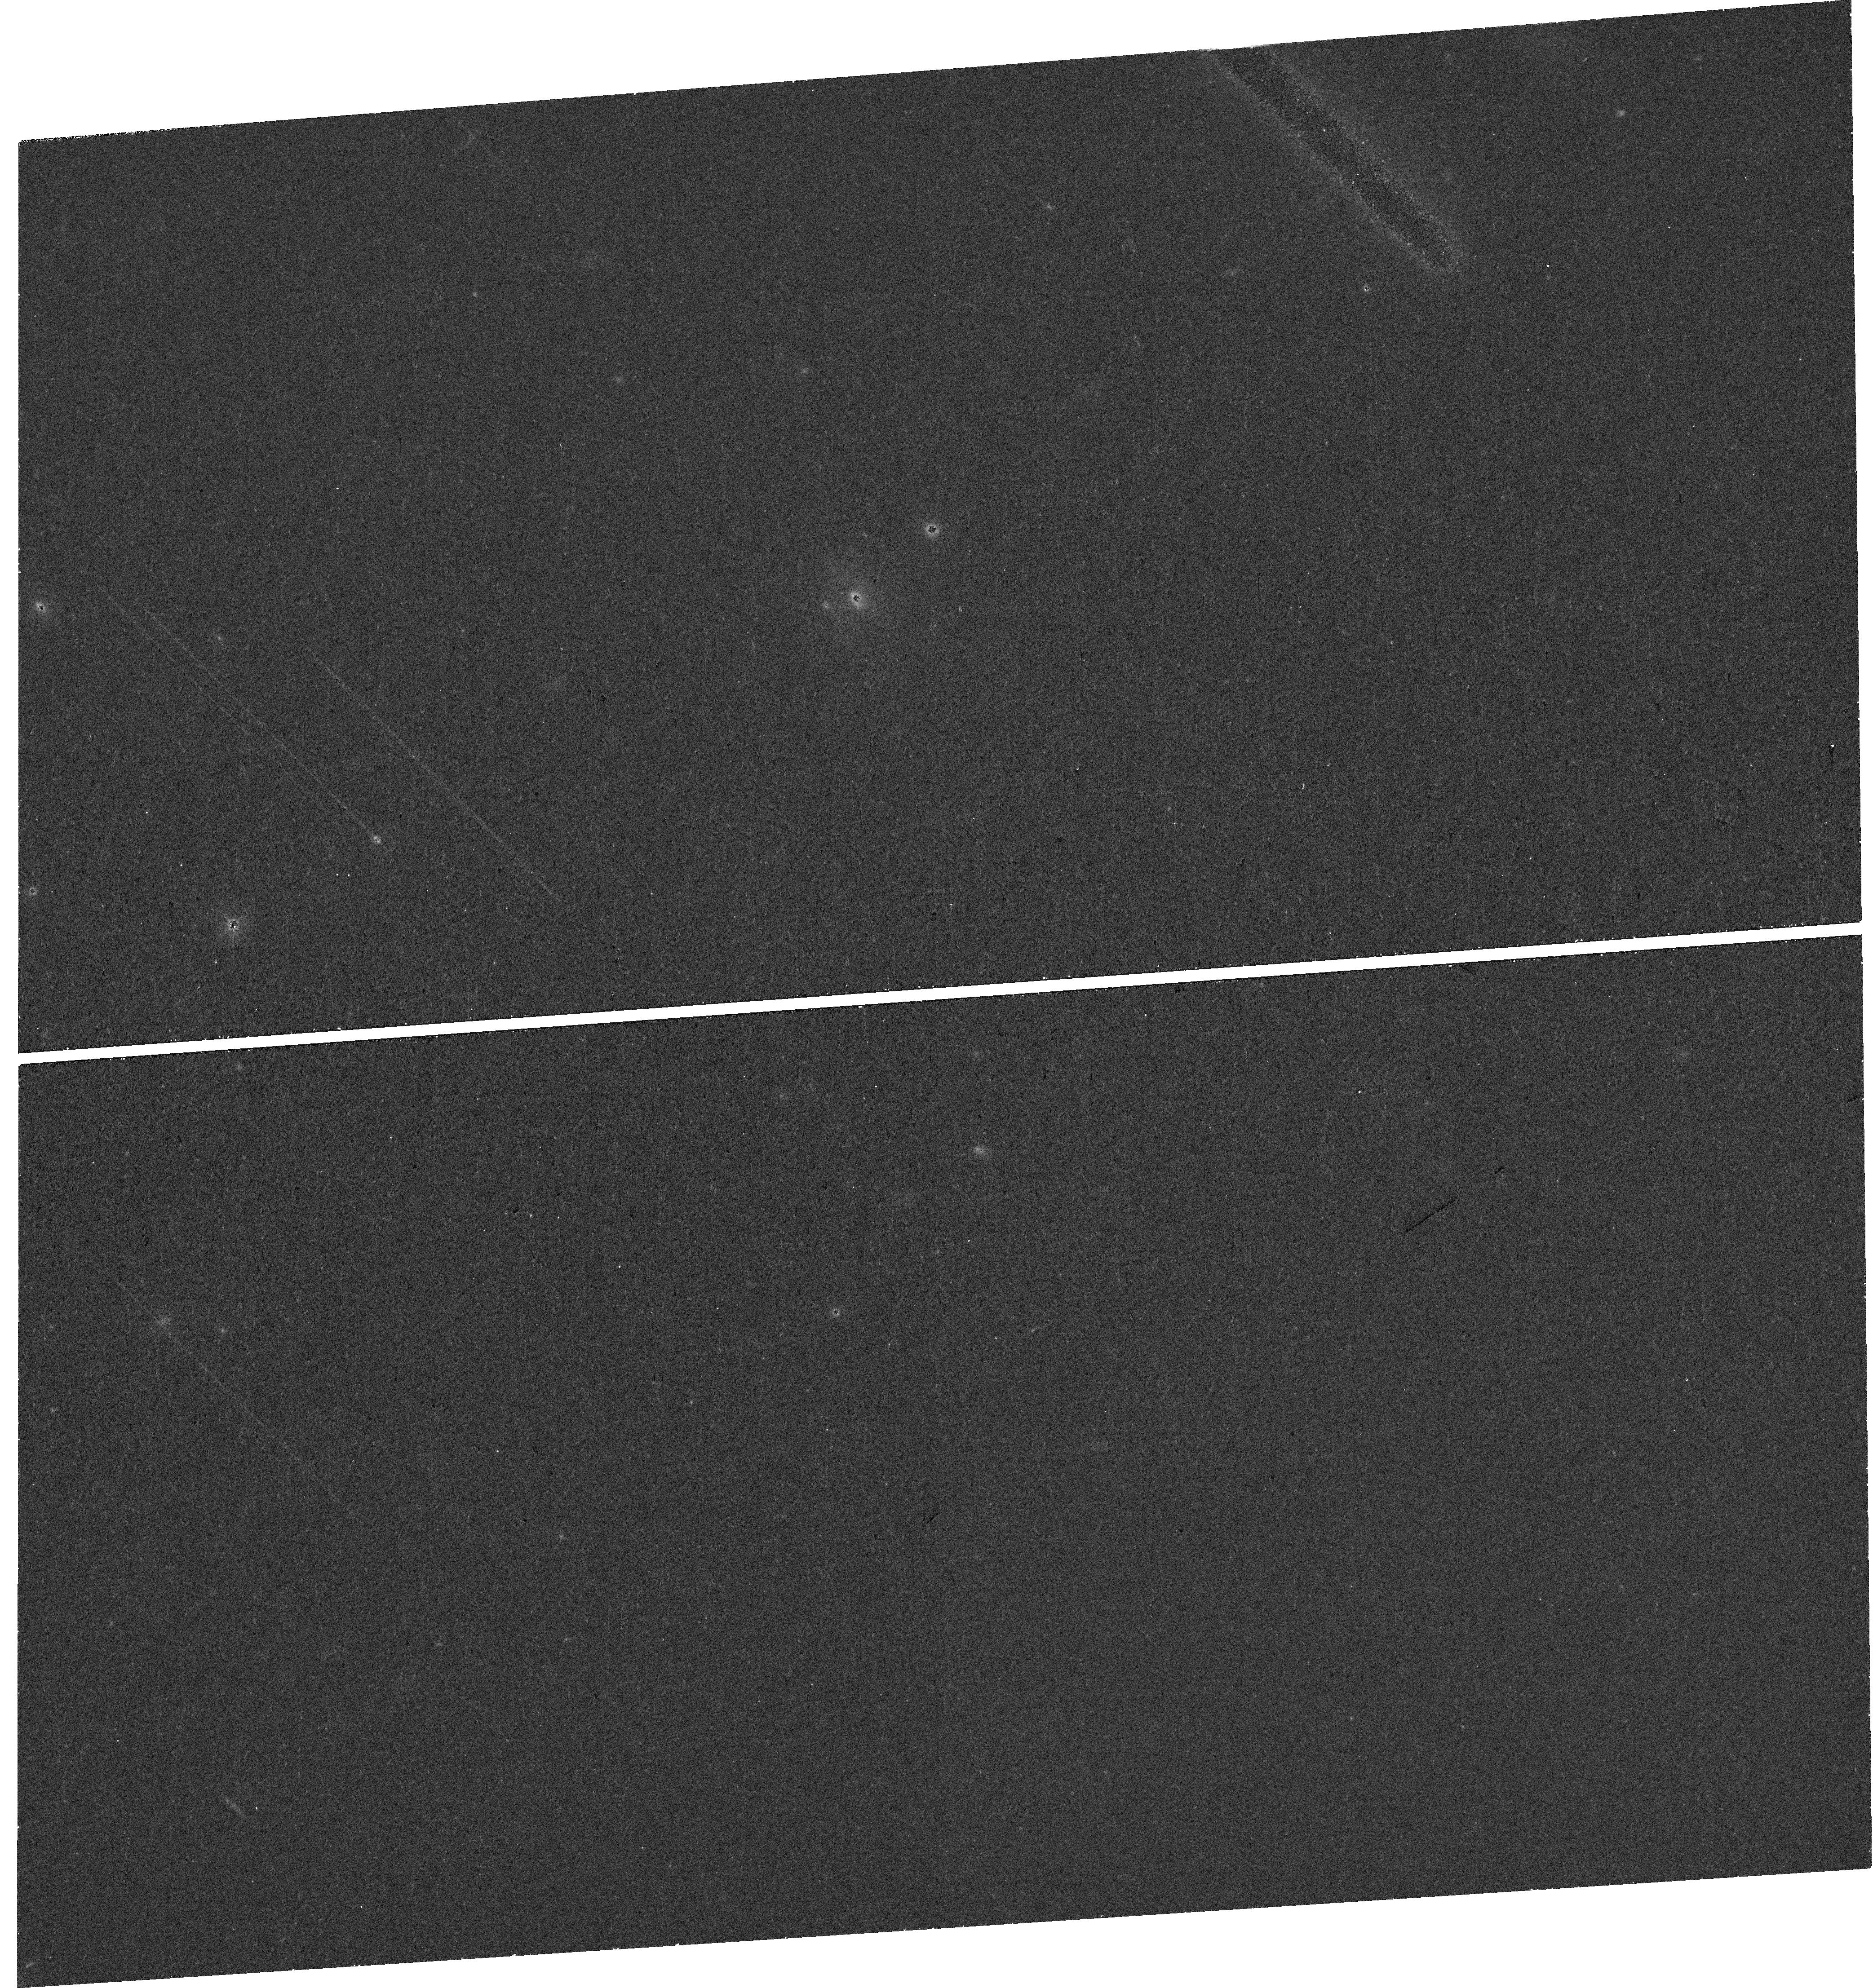
Target: M81-GC. Instrument: WFC3/UVIS. Filter: F438W. Exposure: 30 min. Observation ID: hst_16664_01_wfc3_uvis_f438w_iem701

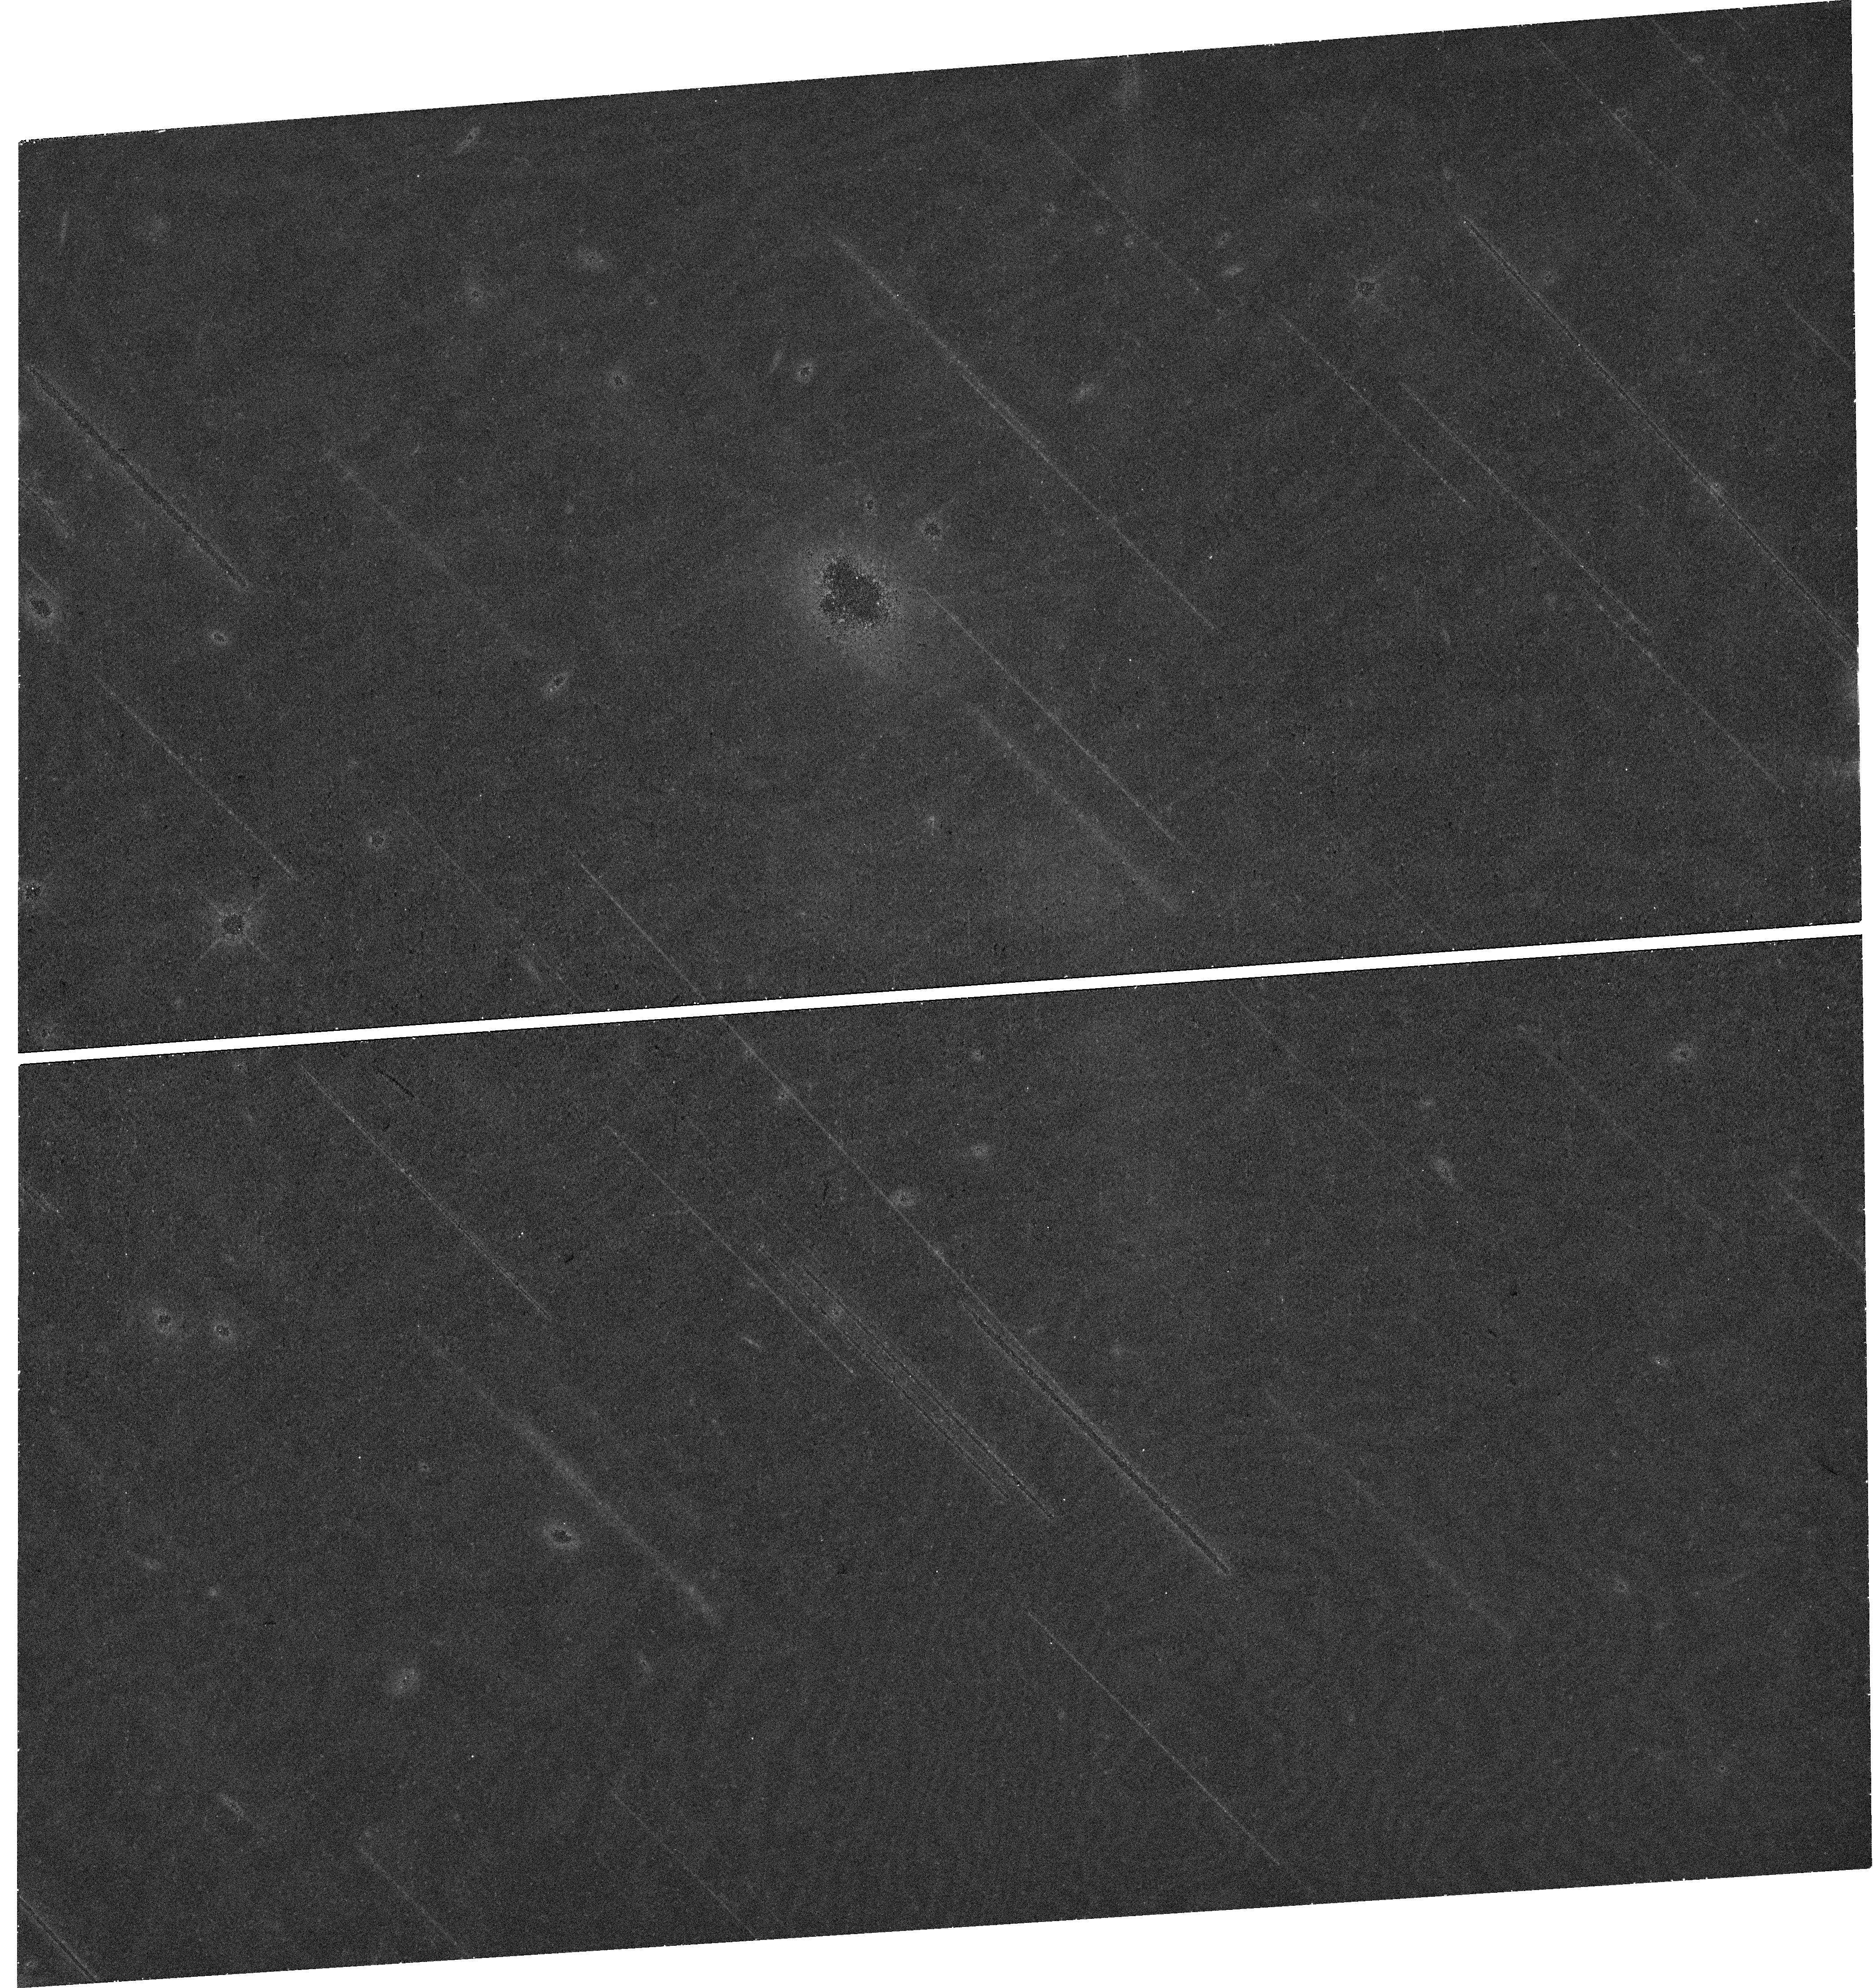
Target: M81-GC. Instrument: WFC3/UVIS. Filter: F814W. Exposure: 28 min. Observation ID: hst_16664_01_wfc3_uvis_f814w_iem701

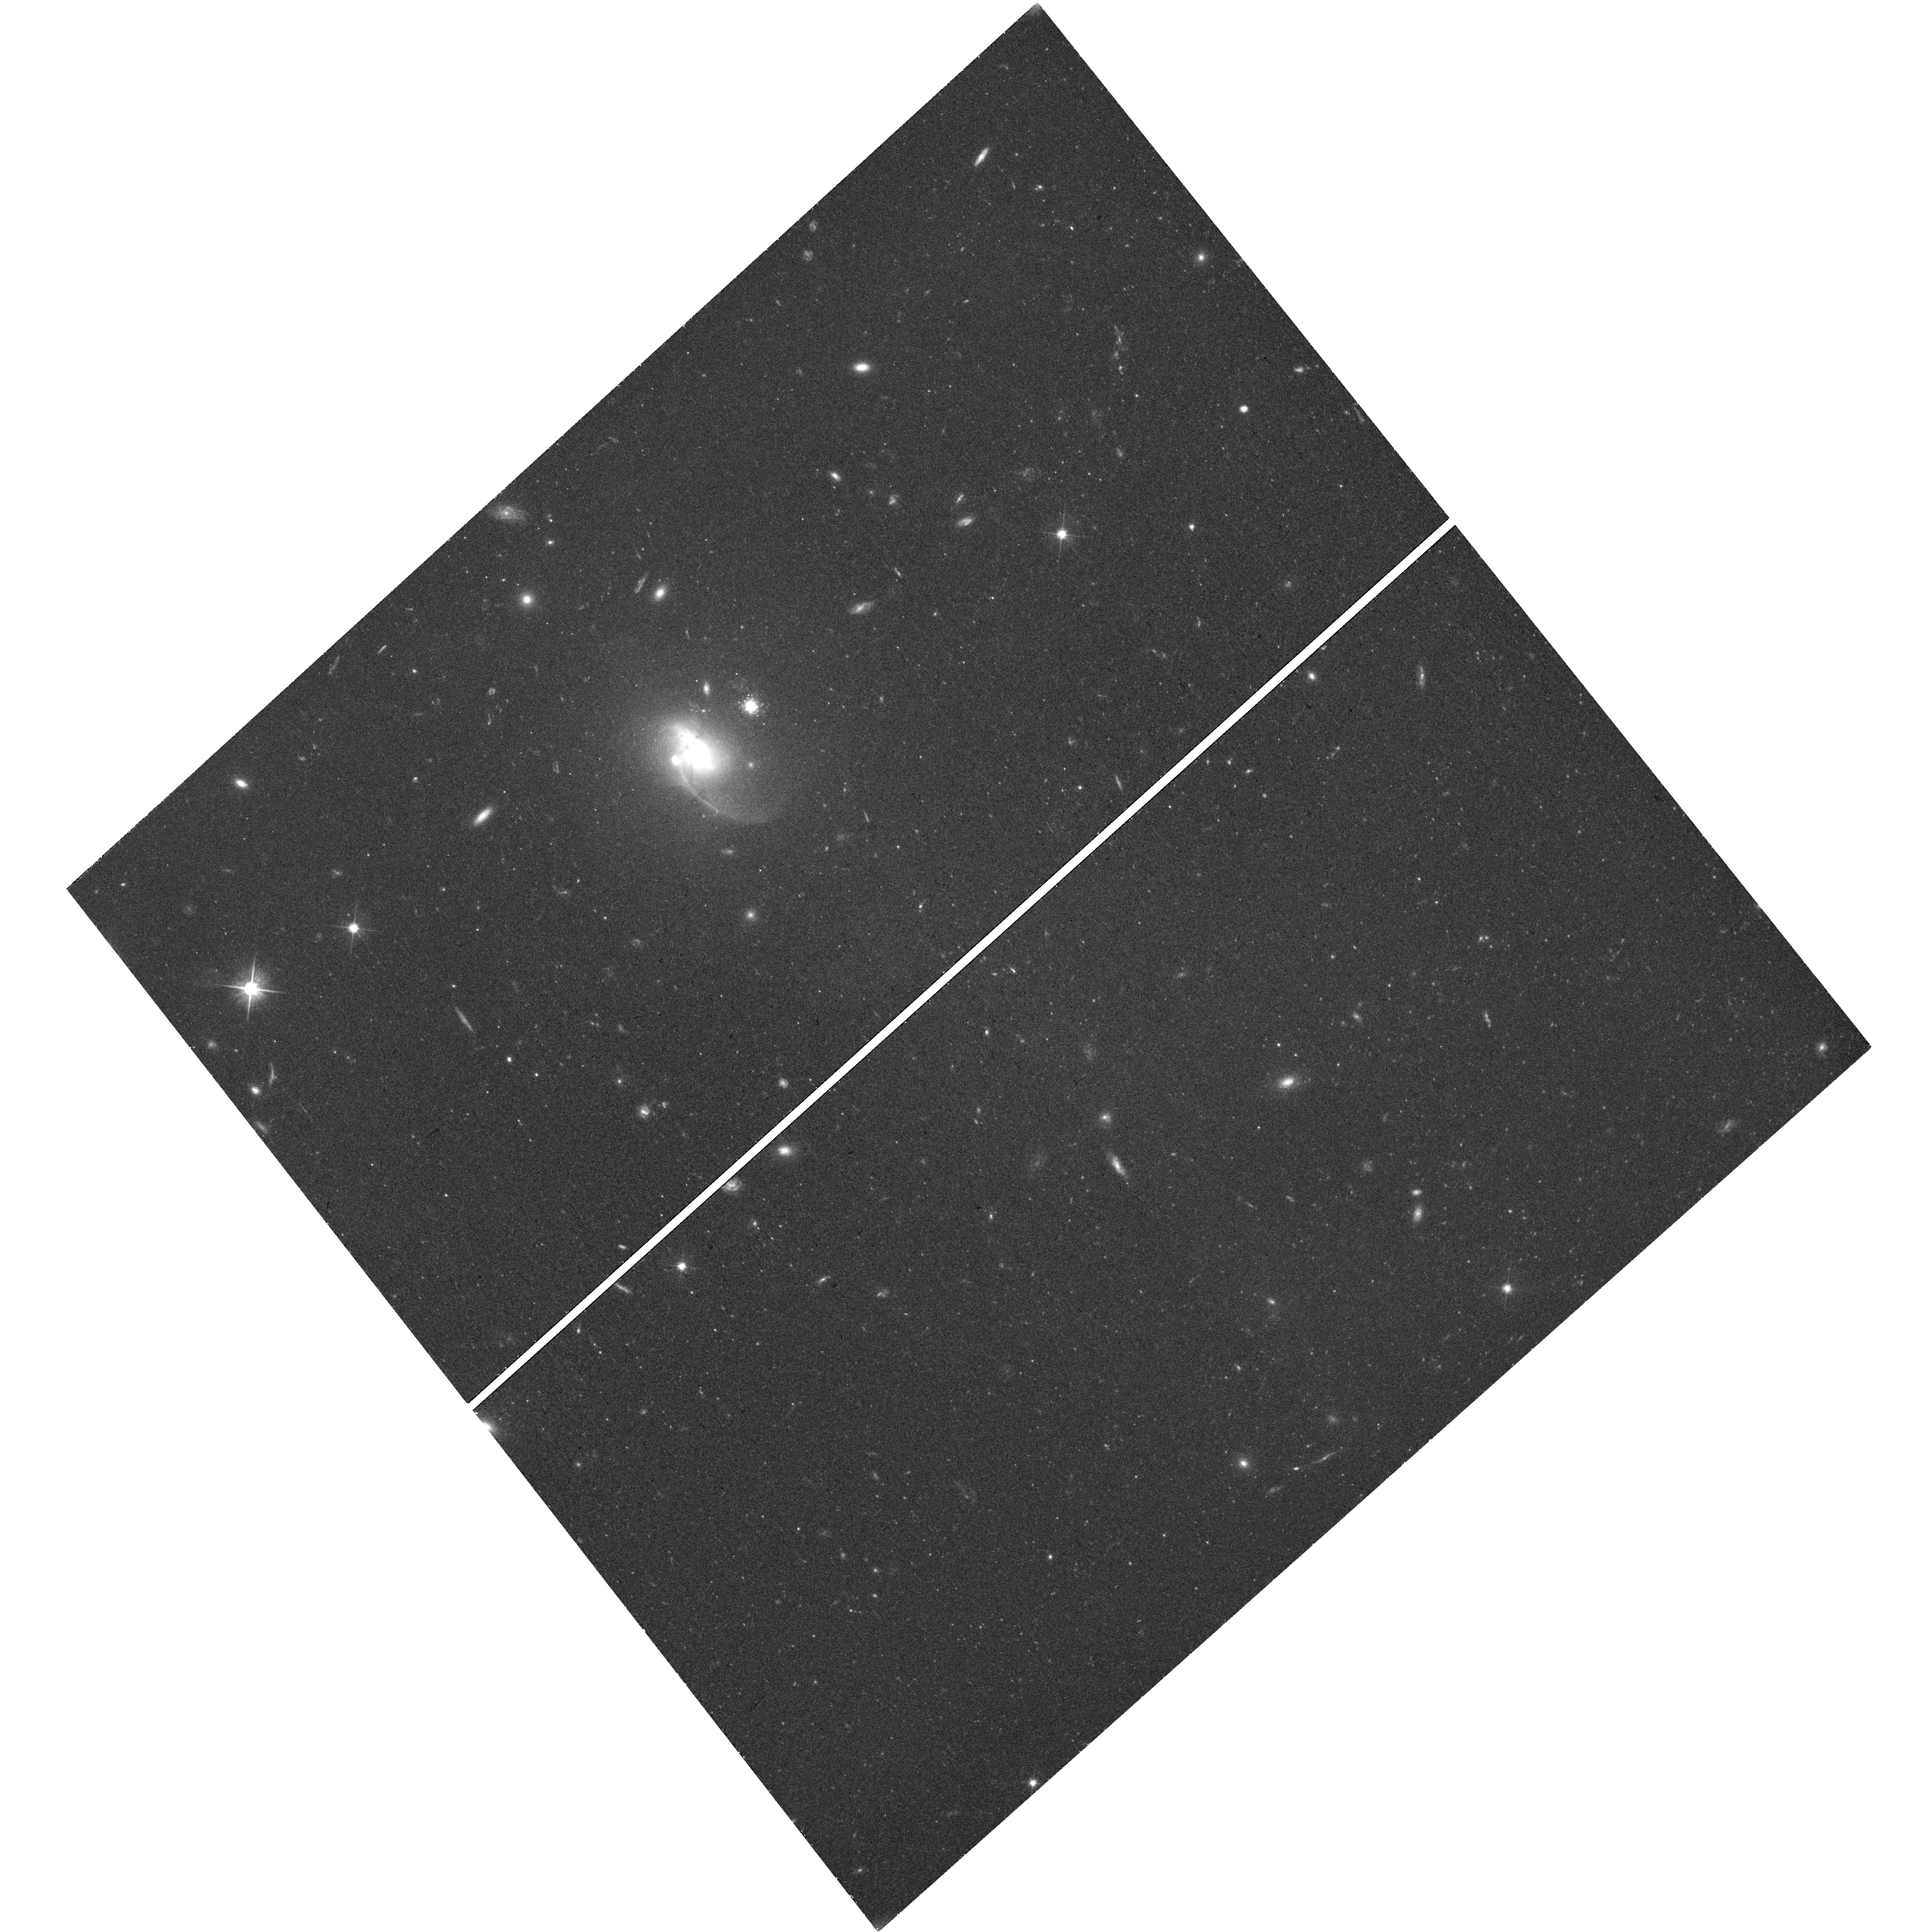
Target: M81-GC. Instrument: WFC3/UVIS. Filter: F606W. Exposure: 45 min. Observation ID: hst_16664_52_wfc3_uvis_f606w_iem752

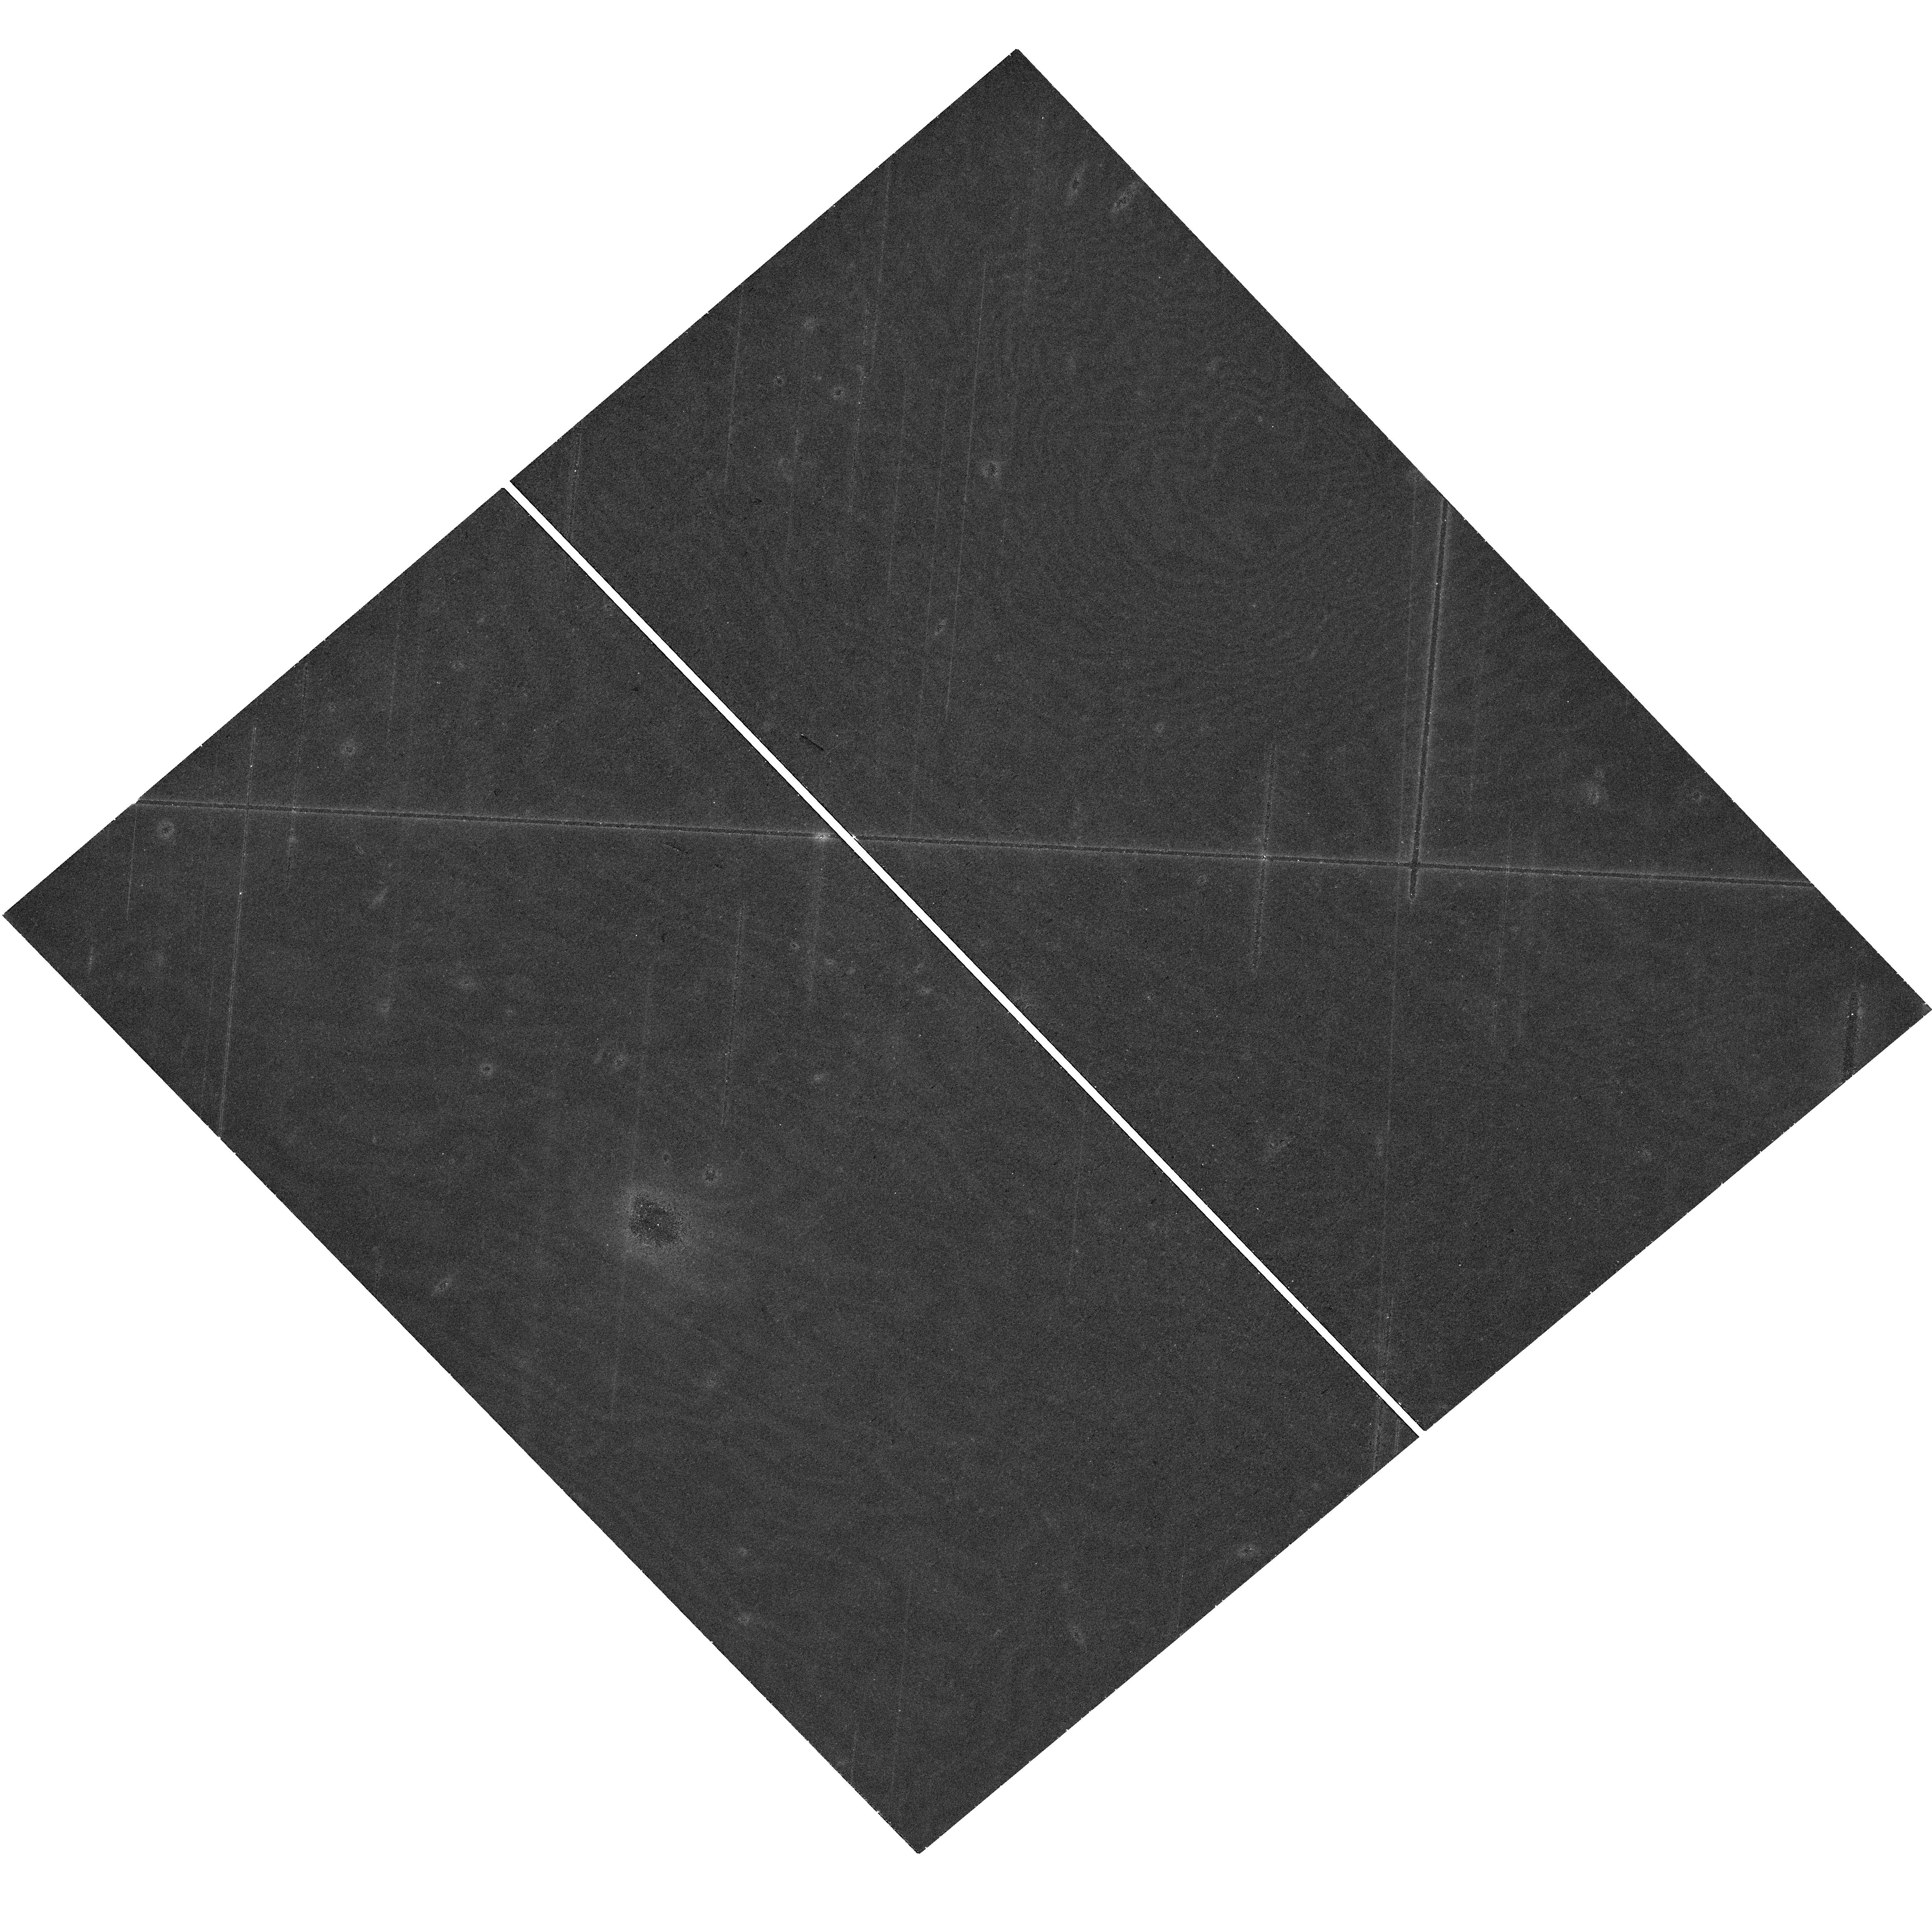
Target: M81-GC. Instrument: WFC3/UVIS. Filter: F814W. Exposure: 27 min. Observation ID: hst_16664_51_wfc3_uvis_f814w_iem751

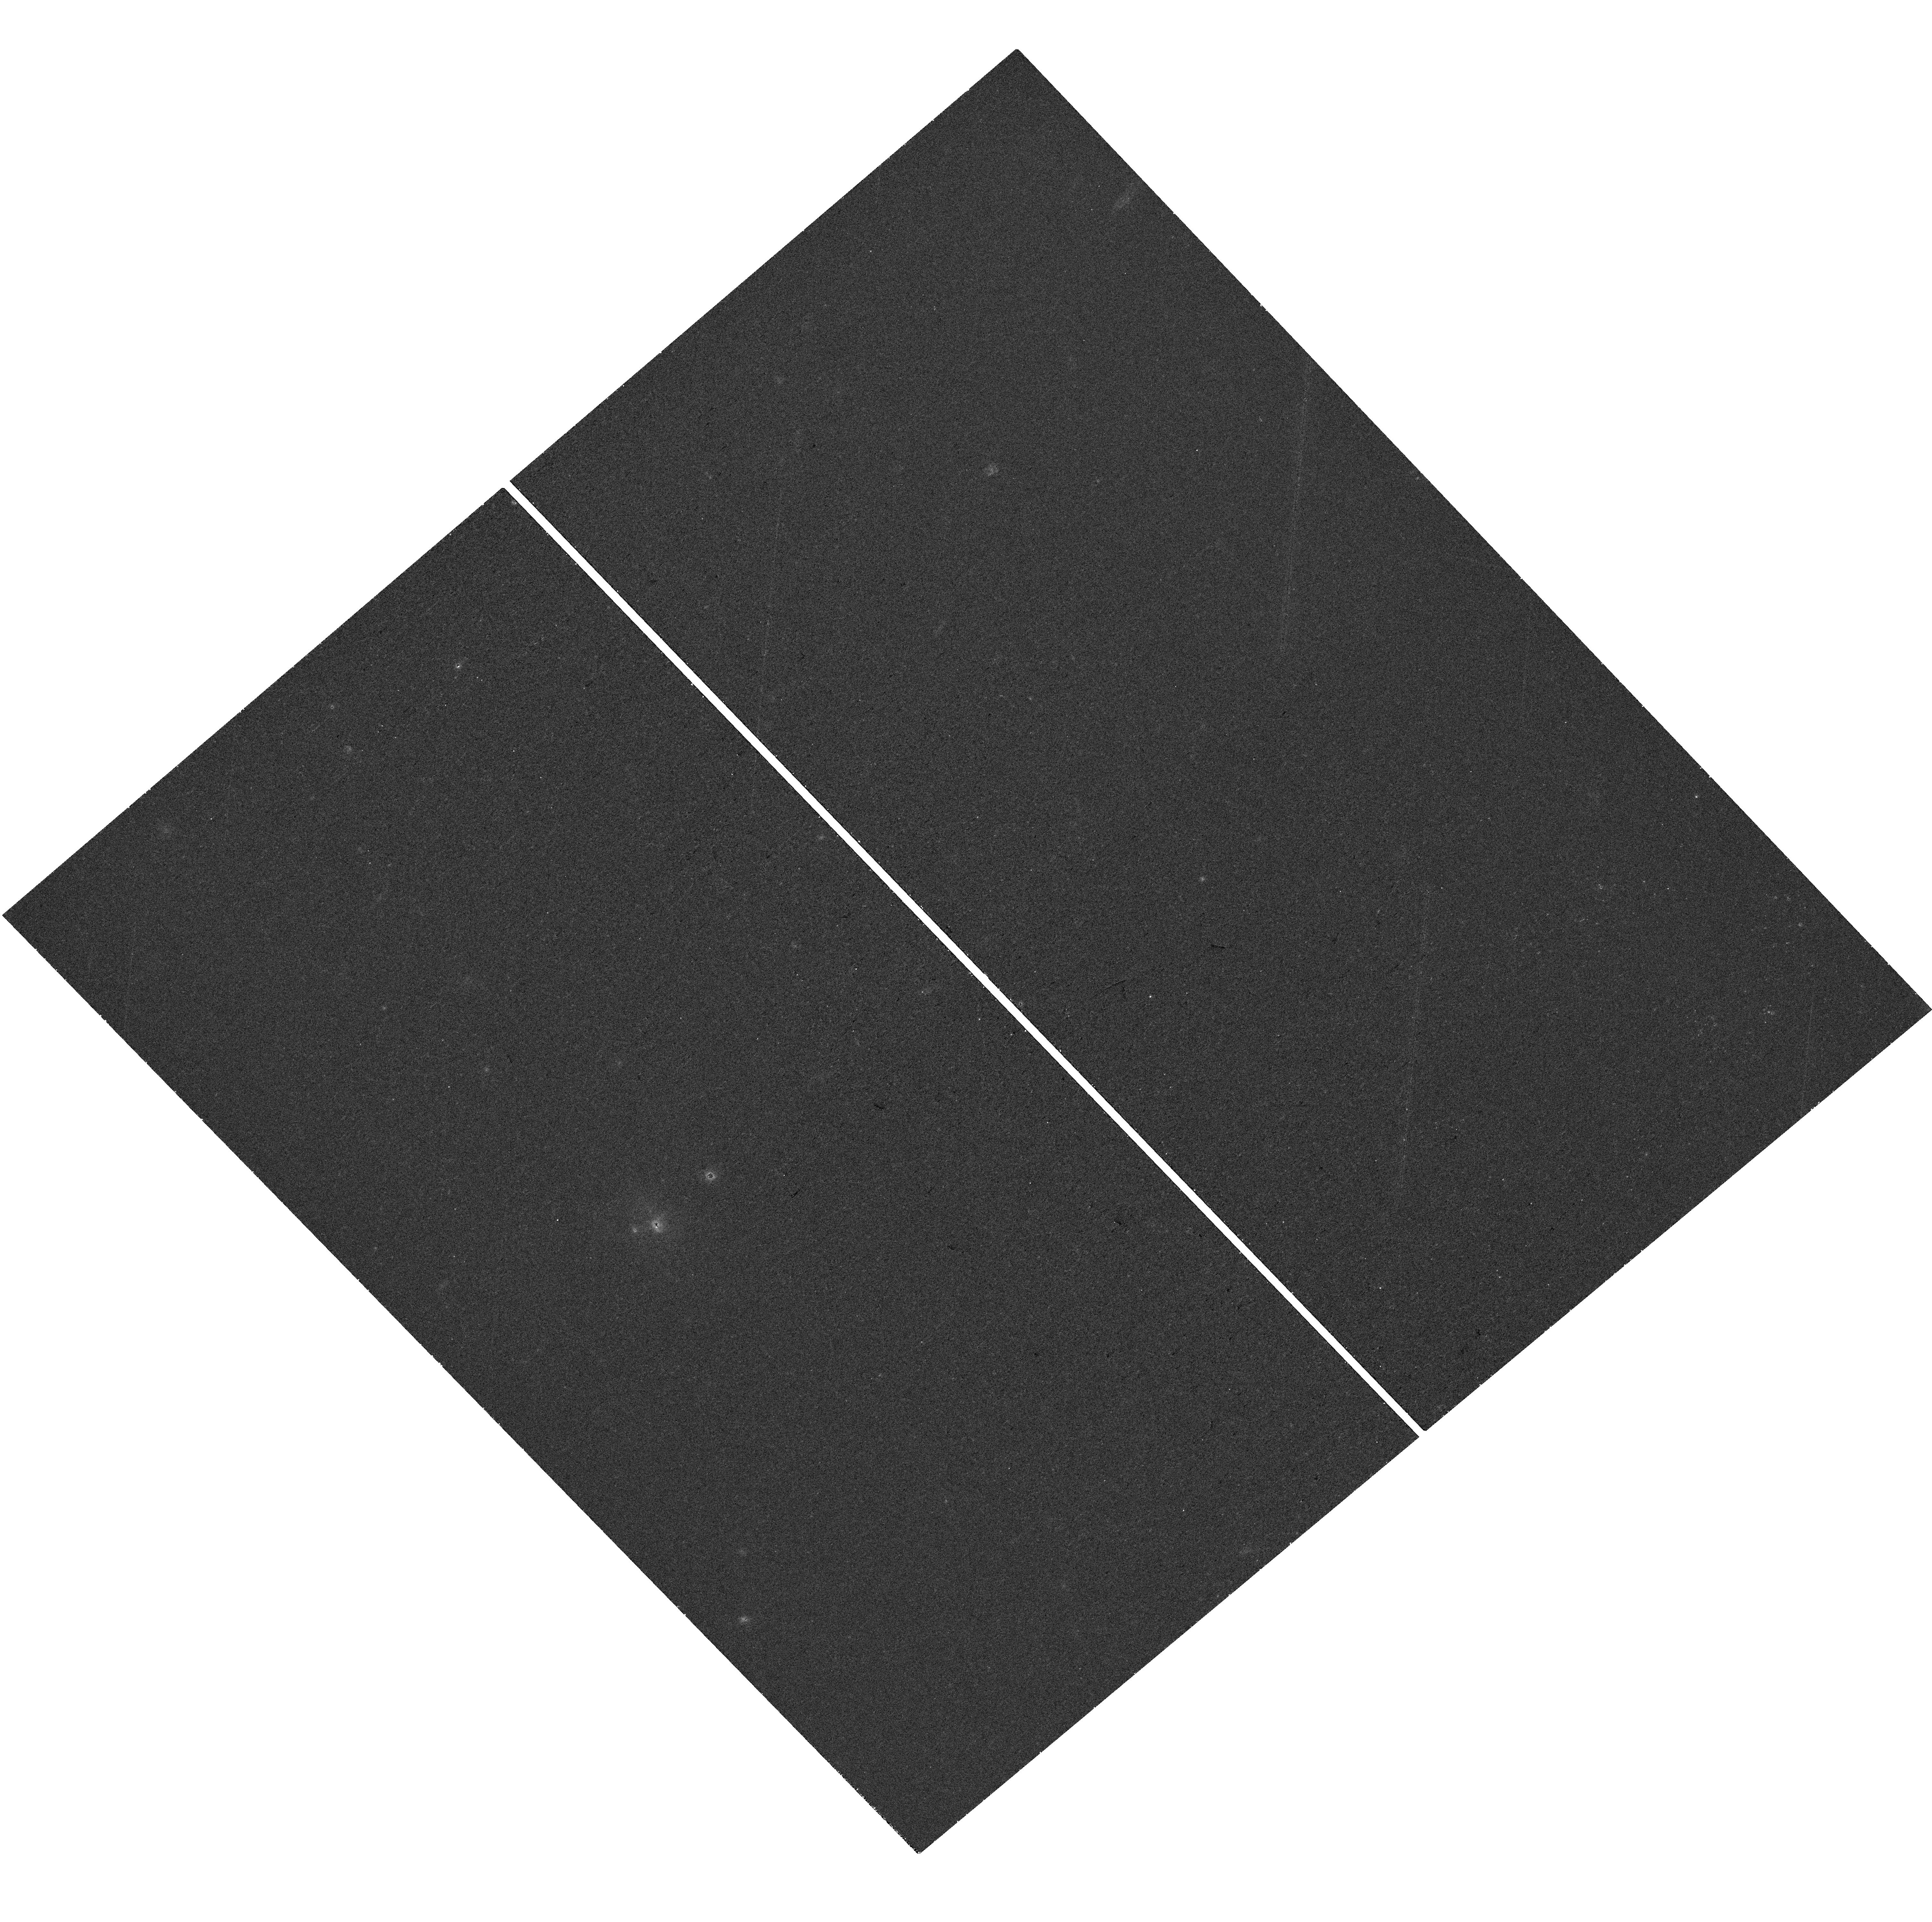
Target: M81-GC. Instrument: WFC3/UVIS. Filter: F438W. Exposure: 30 min. Observation ID: hst_16664_51_wfc3_uvis_f438w_iem751

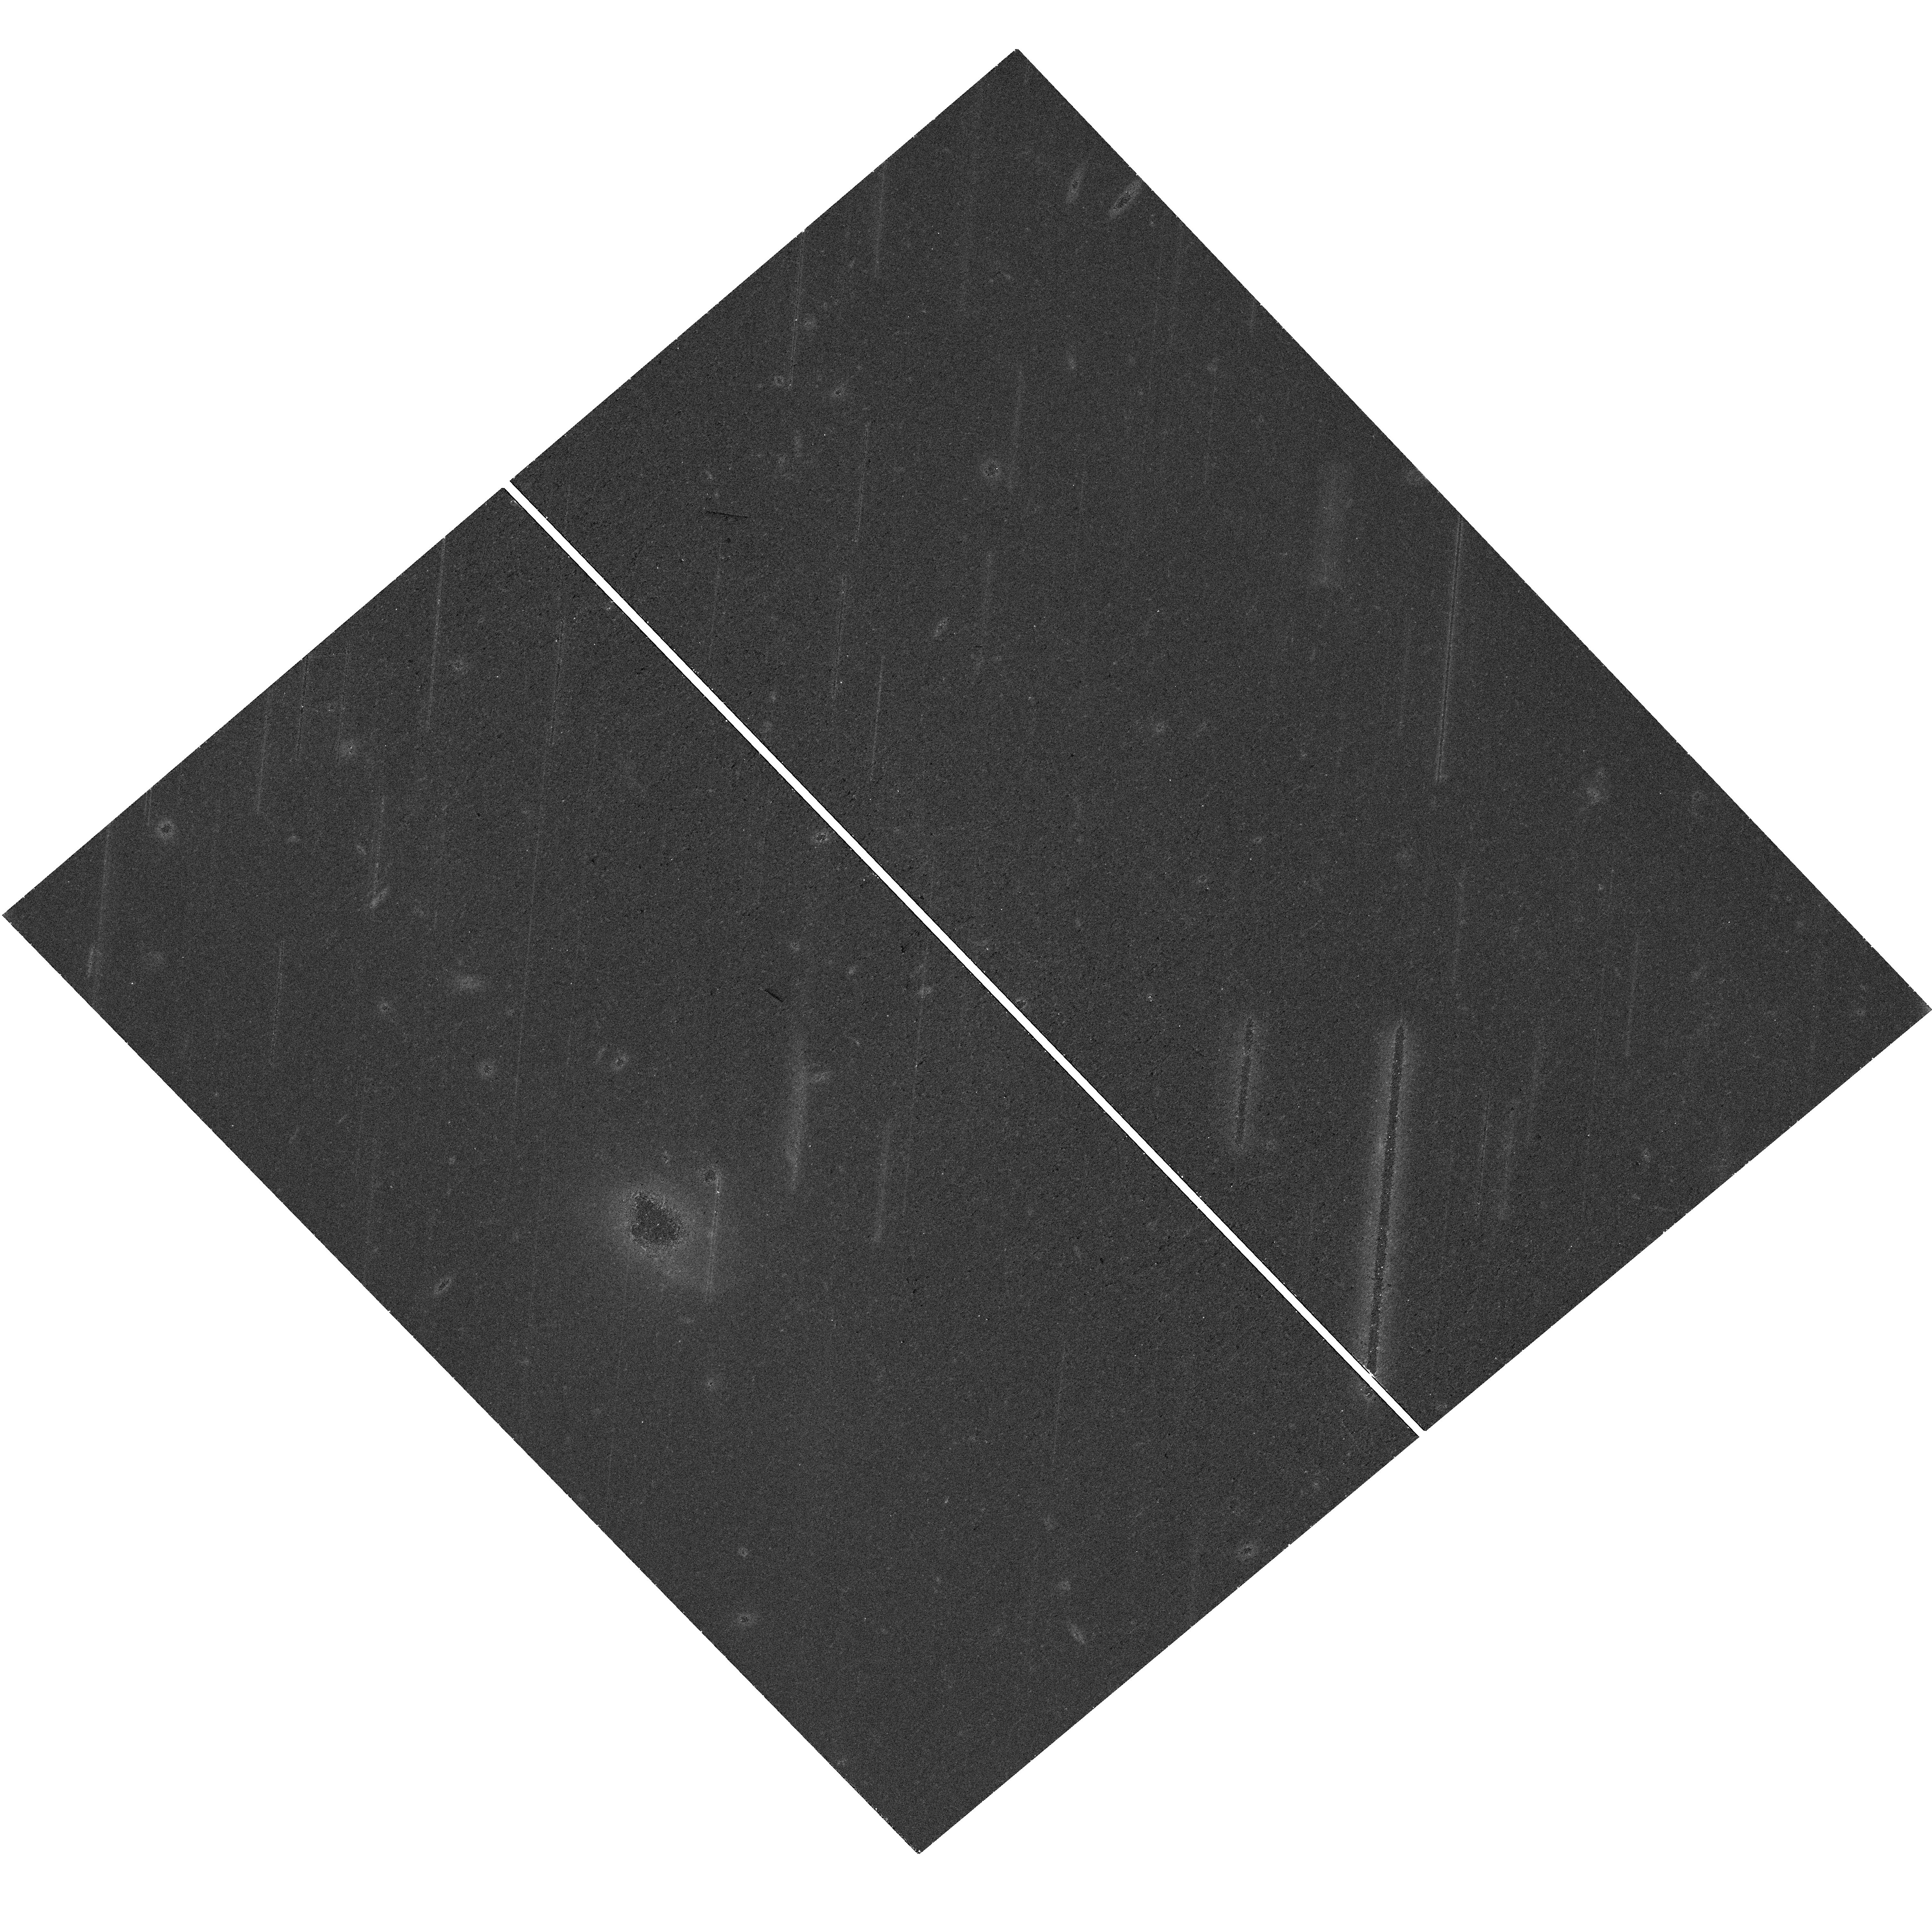
Target: M81-GC. Instrument: WFC3/UVIS. Filter: F606W. Exposure: 27 min. Observation ID: hst_16664_51_wfc3_uvis_f606w_iem751

A repeating fast radio burst in a globular cluster at 3.6 Mpc (PI: Tendulkar, Shriharsh)

The repeating fast radio burst (FRB) 20200120E has been localized with 100 mas precision using the European VLBI network to a globular cluster (GC) in the halo of M81, a spiral galaxy at a distance of 3.63 Mpc. The proximity of the source lends itself to detailed analysis of the FRB's environment as in the case of FRB 180916 (at a distance of 150 Mpc). GCs are known to be a hotbed of stellar interaction as proven by the presence of large populations of millisecond pulsars, low mass X-ray binaries and catacylsmic variables. However, the presence of FRB 20201020E in an low metallicity, old stellar population GC is surprising compared to the locations of most other FRBs near star forming regions and the theoretical expectations of FRBs originating from extremely active neutron stars that are typically found in such star forming regions. We request a short WFC3/UVIS observation of the GC to measure its stellar density profile, compactness, dynamic state (i.e. whether it has undergone core-collapse) and perform precise astrometry with respect to the radio reference frame to localize the FRB within the GC.